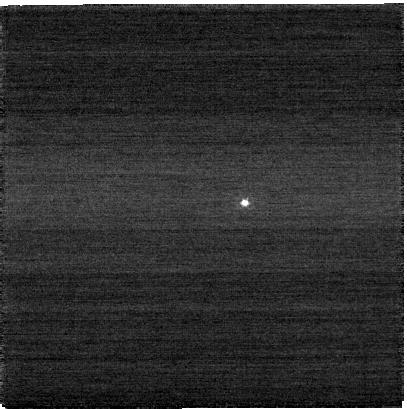
Target: VARUNA. Instrument: NIRCAM. Filter: F090W. Exposure: 3 min. Observation ID: jw04541-o003_t001_nircam_clear-f090w-sub400p

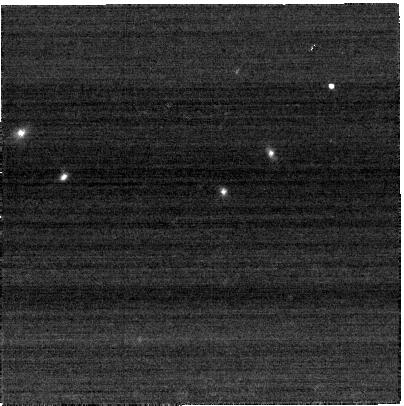
Target: Varuna-2. Instrument: NIRCAM. Filter: F250M. Exposure: 3 min. Observation ID: jw04541-o004_t002_nircam_clear-f250m-sub400p

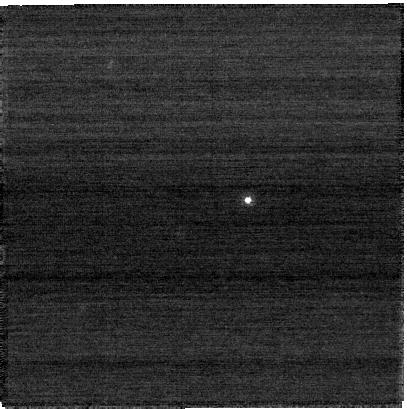
Target: Varuna-2. Instrument: NIRCAM. Filter: F070W. Exposure: 3 min. Observation ID: jw04541-o005_t002_nircam_clear-f070w-sub400p

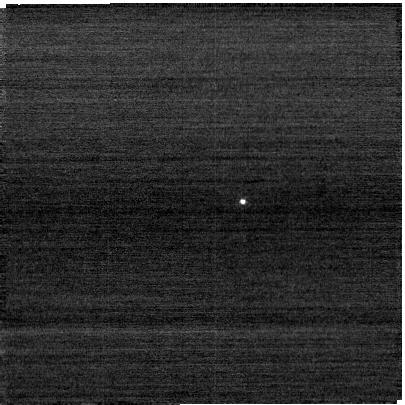
Target: VARUNA. Instrument: NIRCAM. Filter: F070W. Exposure: 1 min. Observation ID: jw04541-o002_t001_nircam_clear-f070w-sub400p

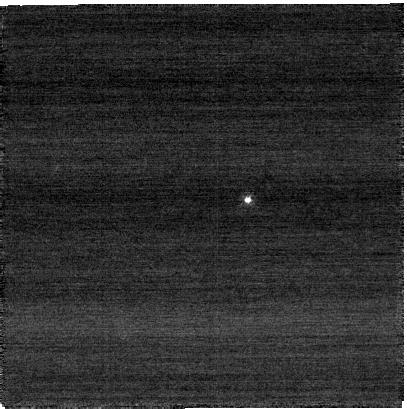
Target: Varuna-2. Instrument: NIRCAM. Filter: F070W. Exposure: 3 min. Observation ID: jw04541-o004_t002_nircam_clear-f070w-sub400p

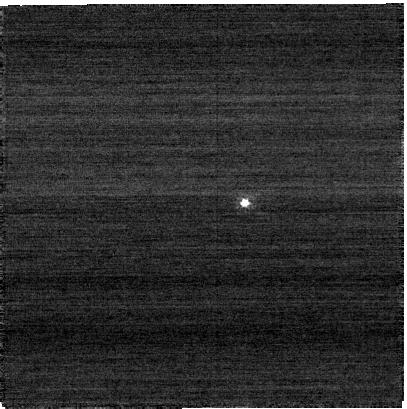
Target: VARUNA. Instrument: NIRCAM. Filter: F090W. Exposure: 3 min. Observation ID: jw04541-o001_t001_nircam_clear-f090w-sub400p

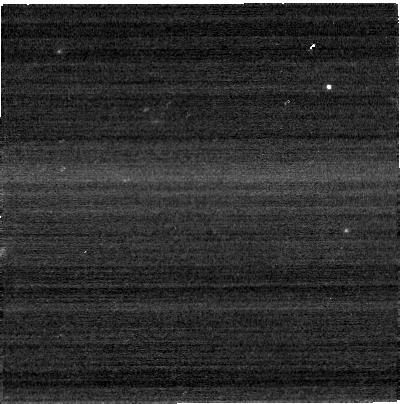
Target: VARUNA. Instrument: NIRCAM. Filter: F250M. Exposure: 1 min. Observation ID: jw04541-o002_t001_nircam_clear-f250m-sub400p

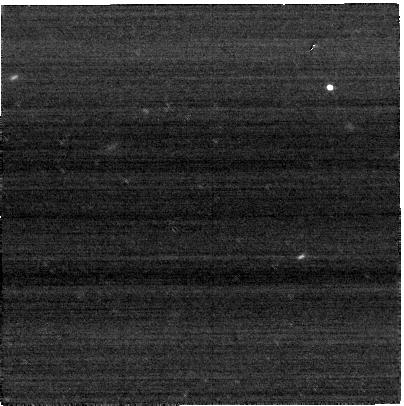
Target: VARUNA. Instrument: NIRCAM. Filter: F250M. Exposure: 5 min. Observation ID: jw04541-o001_t001_nircam_clear-f250m-sub400p

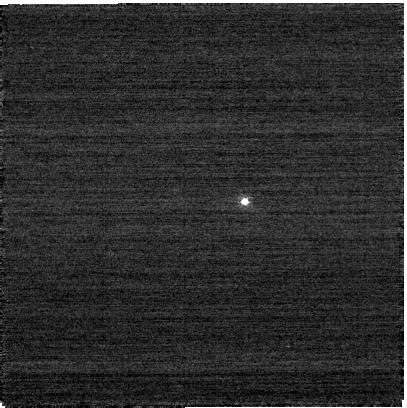
Target: VARUNA. Instrument: NIRCAM. Filter: F070W. Exposure: 3 min. Observation ID: jw04541-o001_t001_nircam_clear-f070w-sub400p

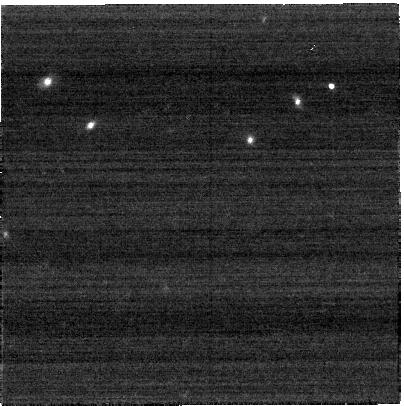
Target: Varuna-2. Instrument: NIRCAM. Filter: F250M. Exposure: 3 min. Observation ID: jw04541-o005_t002_nircam_clear-f250m-sub400p

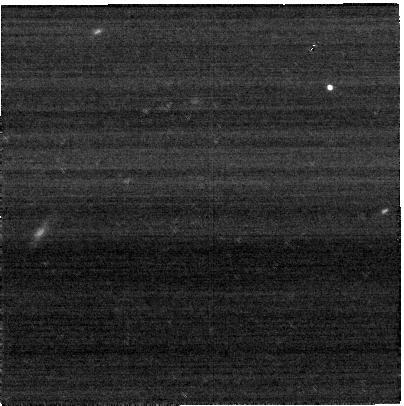
Target: VARUNA. Instrument: NIRCAM. Filter: F250M. Exposure: 5 min. Observation ID: jw04541-o003_t001_nircam_clear-f250m-sub400p

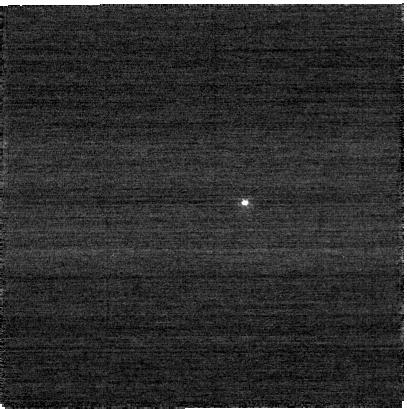
Target: VARUNA. Instrument: NIRCAM. Filter: F070W. Exposure: 3 min. Observation ID: jw04541-o003_t001_nircam_clear-f070w-sub400p

Search for Varunas Satellite (PI: Stansberry, John A.)

This is a proposal to confirm the existence of the candidate satellite of Varuna. Varuna is a trans-Neptunian object which may have a close-in companion (angular separationodd 0.04"), as suggested by a double periodicity in the lightcurve of Varuna. Imaging of Varuna taken with the HST High Resolution Camera (no longer available) indicated a possible companion, but there was only a single epoch, making it impossible to confirm that the companion source was orbiting Varuna. NIRCam has resolution better than the HRC in the F070W filter. We propose a series of 3 observations of Varuna to reliably confirm this putative satellite and place initial constraints on its orbital period, enabling follow-up astrometry to determine the orbit. We will also take images at F090W in order to measure the spectral slope, for comparison with the known spectrum of Varuna itself, thus providing a test of the compositional relationship between the primary and satellite.